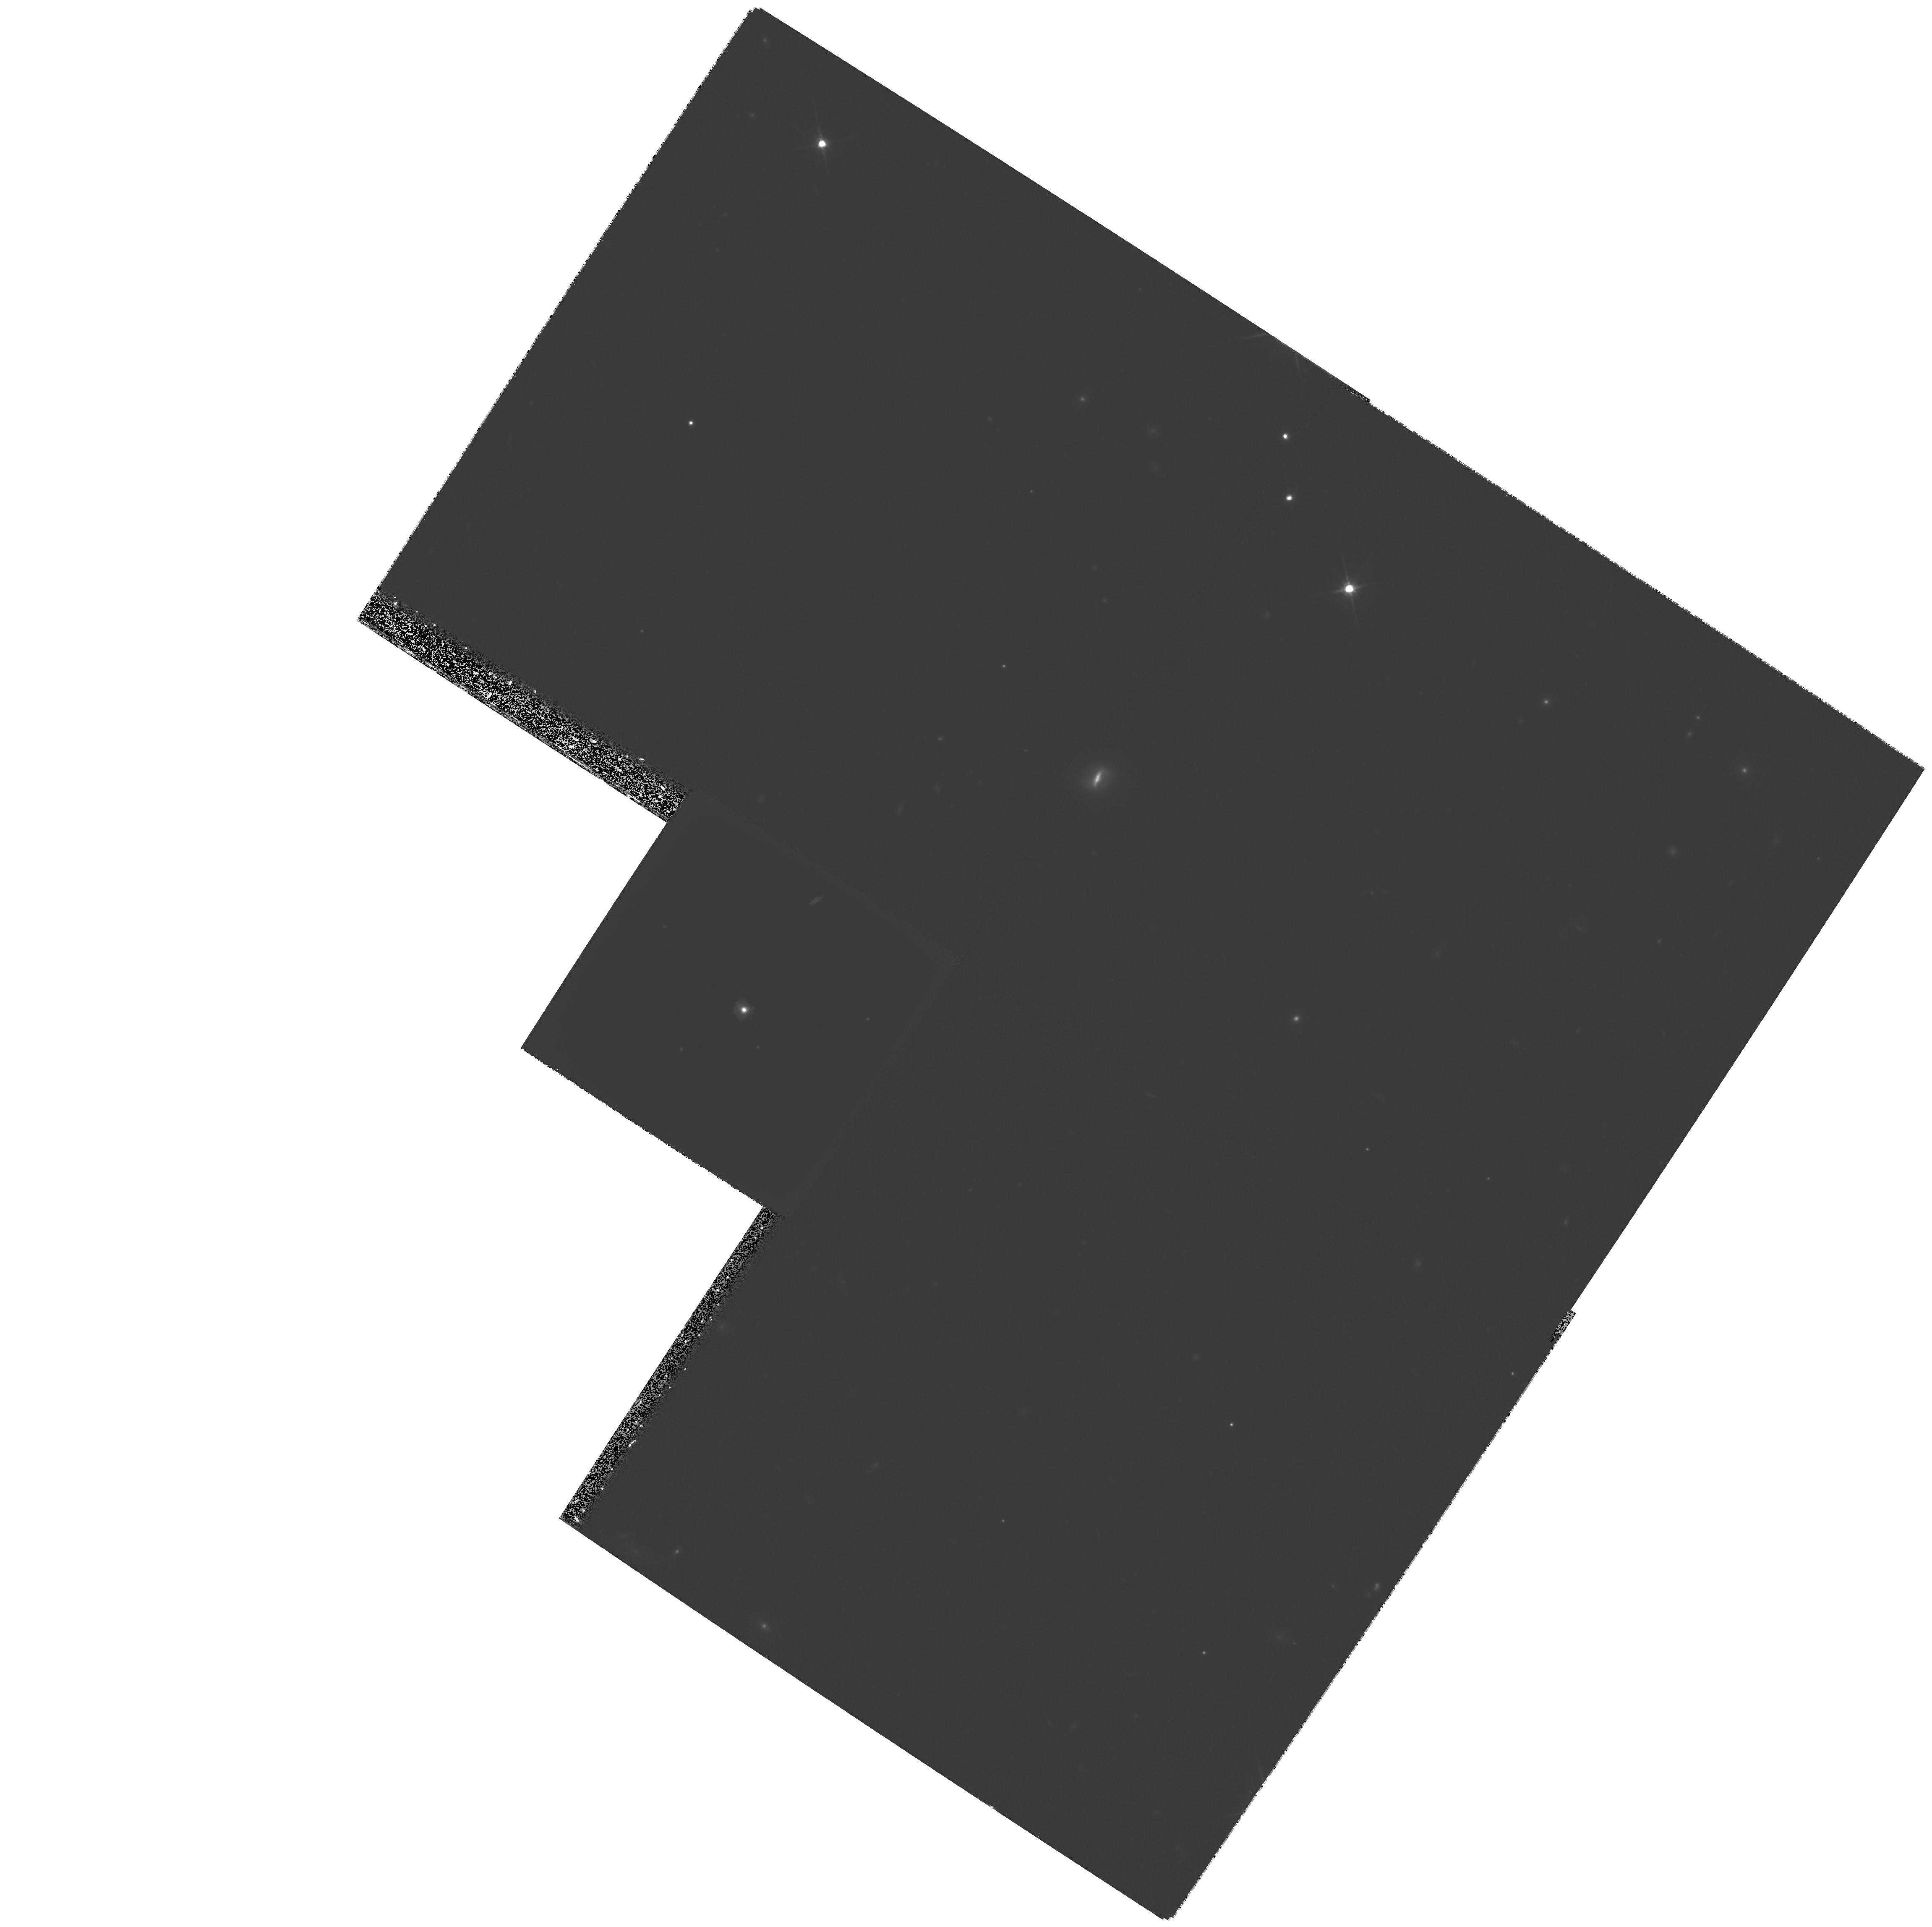
Target: QSO-1025-0040-1. Instrument: WFPC2/PC. Filter: F814W. Exposure: 1.1 h. Observation ID: hst_8703_02_wfpc2_pc_f814w_u65y02

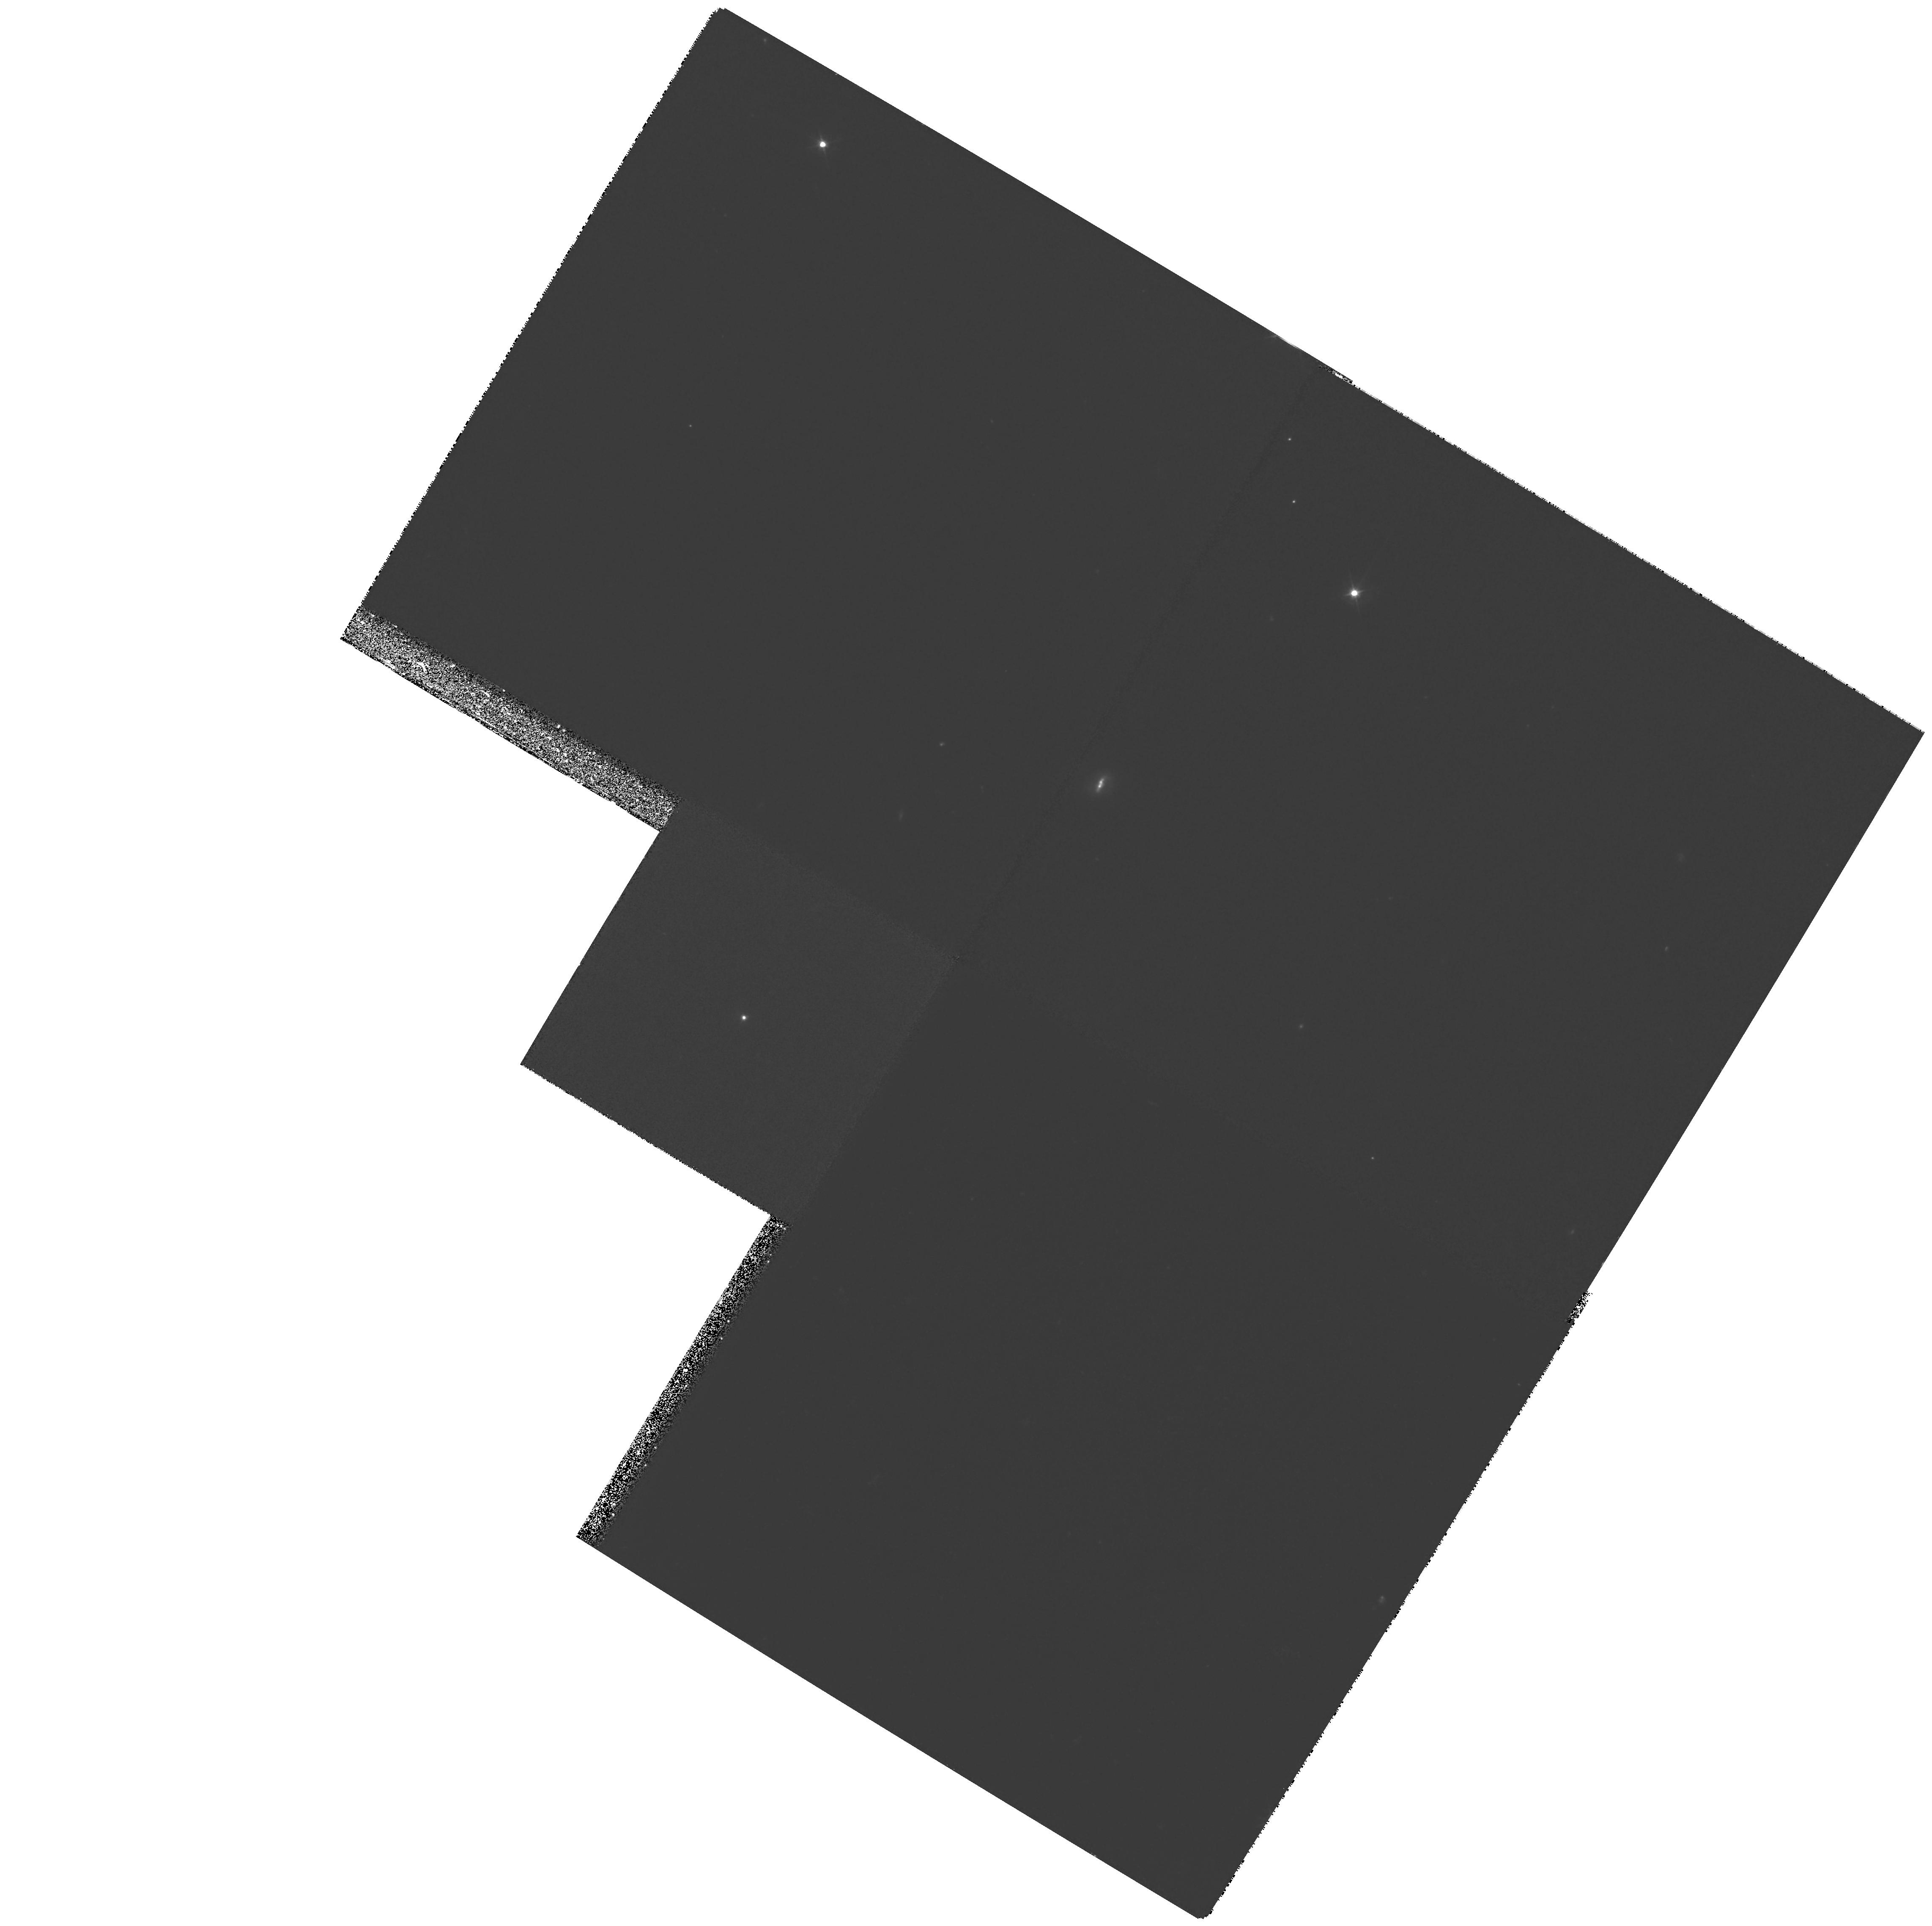
Target: QSO-1025-0040-1. Instrument: WFPC2/PC. Filter: F450W. Exposure: 2.2 h. Observation ID: hst_8703_01_wfpc2_pc_f450w_u65y01

A Spectacular Post-Starburst Quasar and the AGN--Starburst Connection (PI: Brotherton, Michael S.)

We propose broad-band imaging of the spectacular post- starburst quasar UN J1025-0040 (V=19, z=0.634). The optical spectrum is a chimera, dominated in the blue by light from a quasar, and dominated in the red by light from a 400-Myr-old starburst with a mass possibly as much as 10^11 M_SUN. The total energy budget of both sources appears similar, 10^11.6 L_SUN. The extended fuzz of the host galaxy is asymmetric toward a nearby companion (dominated by an 800-Myr-old starburst), signifiying some kind of interaction. The relationship between the starburst and the quasar is unclear. The resolution of the Hubble Space Telescope is required to determine if the starburst is located in a second nucleus of a merging system, a circumnuclear ring, or some more complex geometry. The extreme nature of this post-starburst quasar provides a unique test case to investigate the connection between galaxy interactions, starbursts, and AGN activity.